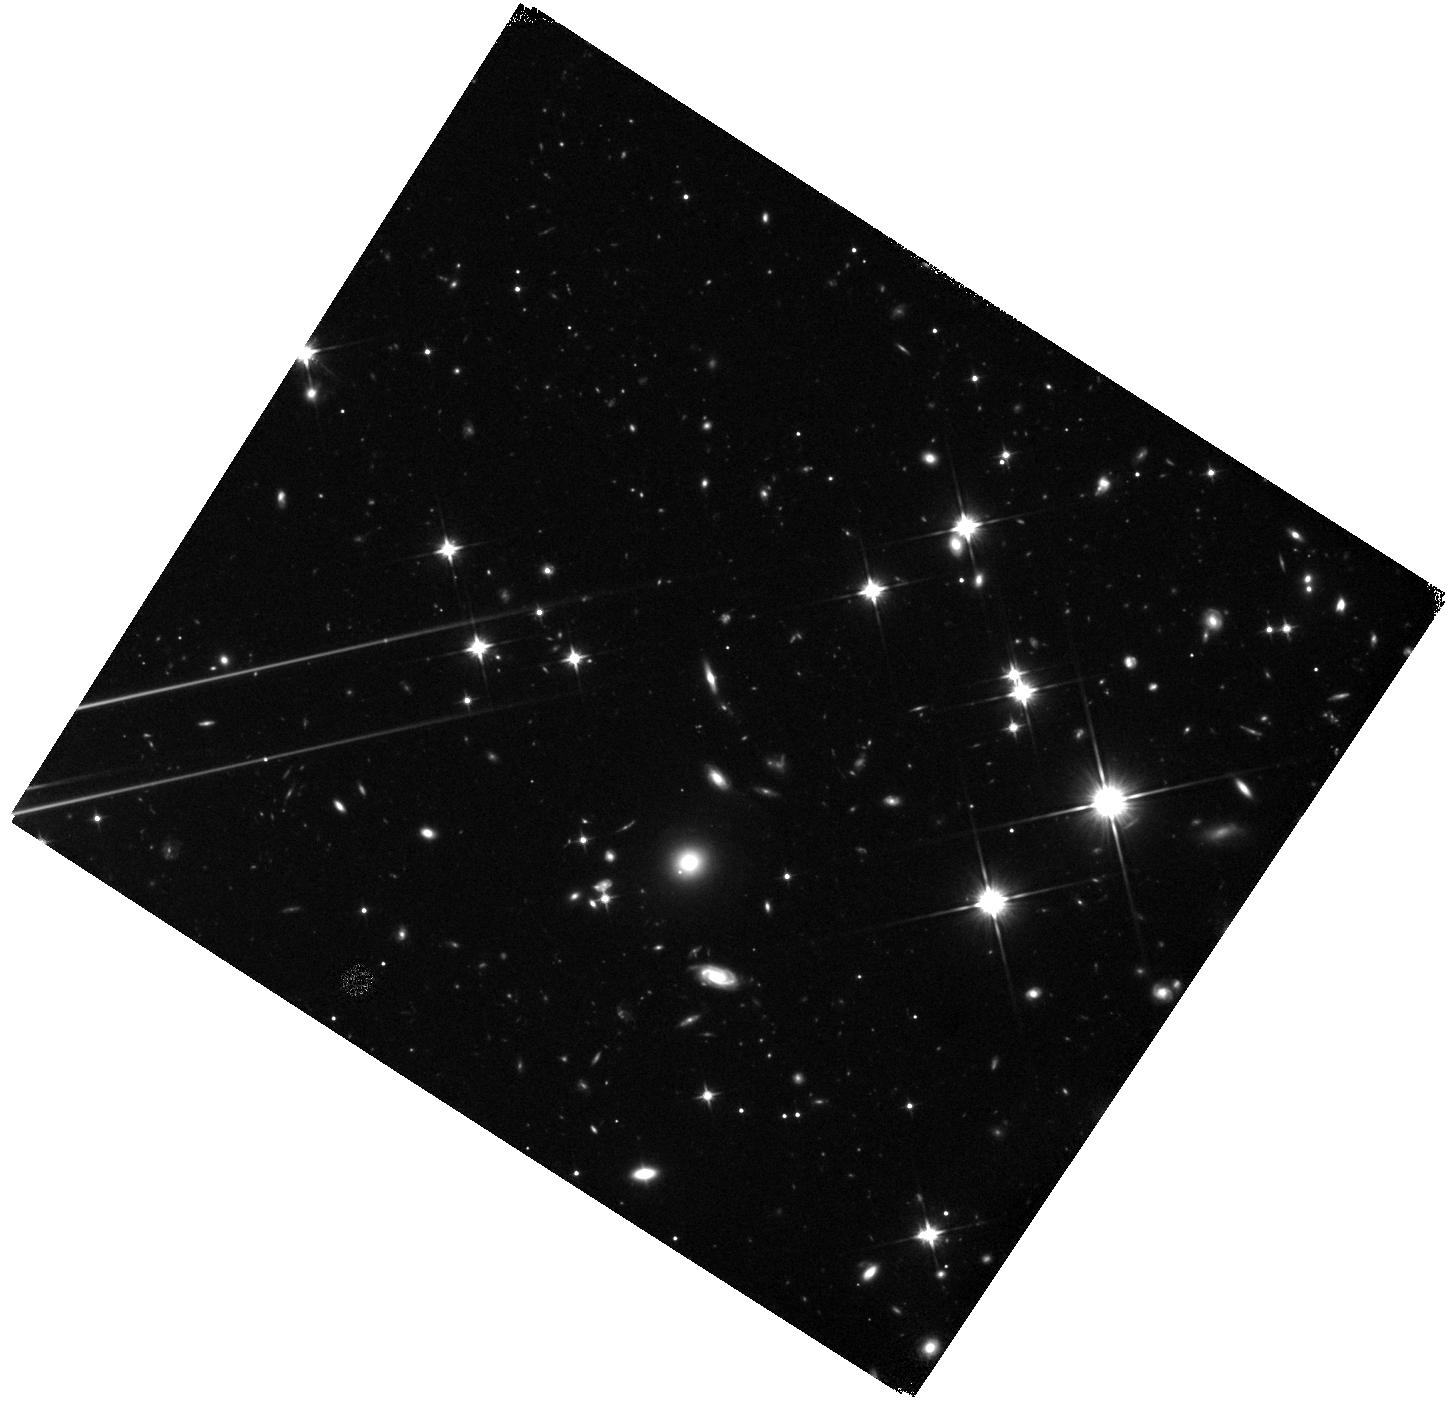
Target: MM18423+5938. Instrument: WFC3/IR. Filter: F110W. Exposure: 47 min. Observation ID: hst_12480_01_wfc3_ir_f110w_ibpm01

Characterizing a gravitational lens in the molecular Einstein ring SMG 18423+5938 (PI: Carilli, Chris)

We propose a single orbit exposure of the strongly lensed submm galaxy (SMG), MM18423+5938, using WFC3 110W. MM1842 is the brightest SMG with a published spectroscopic redshift (z = 3.9296), and has an apparent star formation rate of order 1e4 Mo/yr. Recent EVLA observations reveal a complete Einstein ring for the CO emission, confirming the strong lensing hypothesis for MM1842. Using the CFHT, we have identified the lensing galaxy at the center of the CO ring, with z_phot ~ 1.0. MM1842 is the archetype, and best studied, of the new population of strongly lensed SMGs that have recently been identified in shallow, wide field submm surveys. These systems represent the formation of massive galaxies at high redshift in luminous starburst events. MM1842 presents a unique opportunity to study the physical processes involved in early galaxy formation at unprecedented physical resolution. The goal of this modest HST request is to obtain detailed information on the stellar distribution in the lensing galaxy. Such information is fundamental to accurate lens modeling of the system, as has been clearly demonstrated with the CASTLES HST survey. In parallel, we are performing high resolution imaging (0.1") of the very luminous CO, atomic fine structure line, and dust continuum emission from MM1842 with the EVLA and IRAM PdBI. Using the lens model, we can then trace back the gas distribution and dynamics in the source-plane at an effective physical resolution approaching 100pc. The proposed HST observations are crucial to constrain the lens model, and thereby enable a truly breath-taking, high physical resolution study of massive galaxy formation in the early Universe.